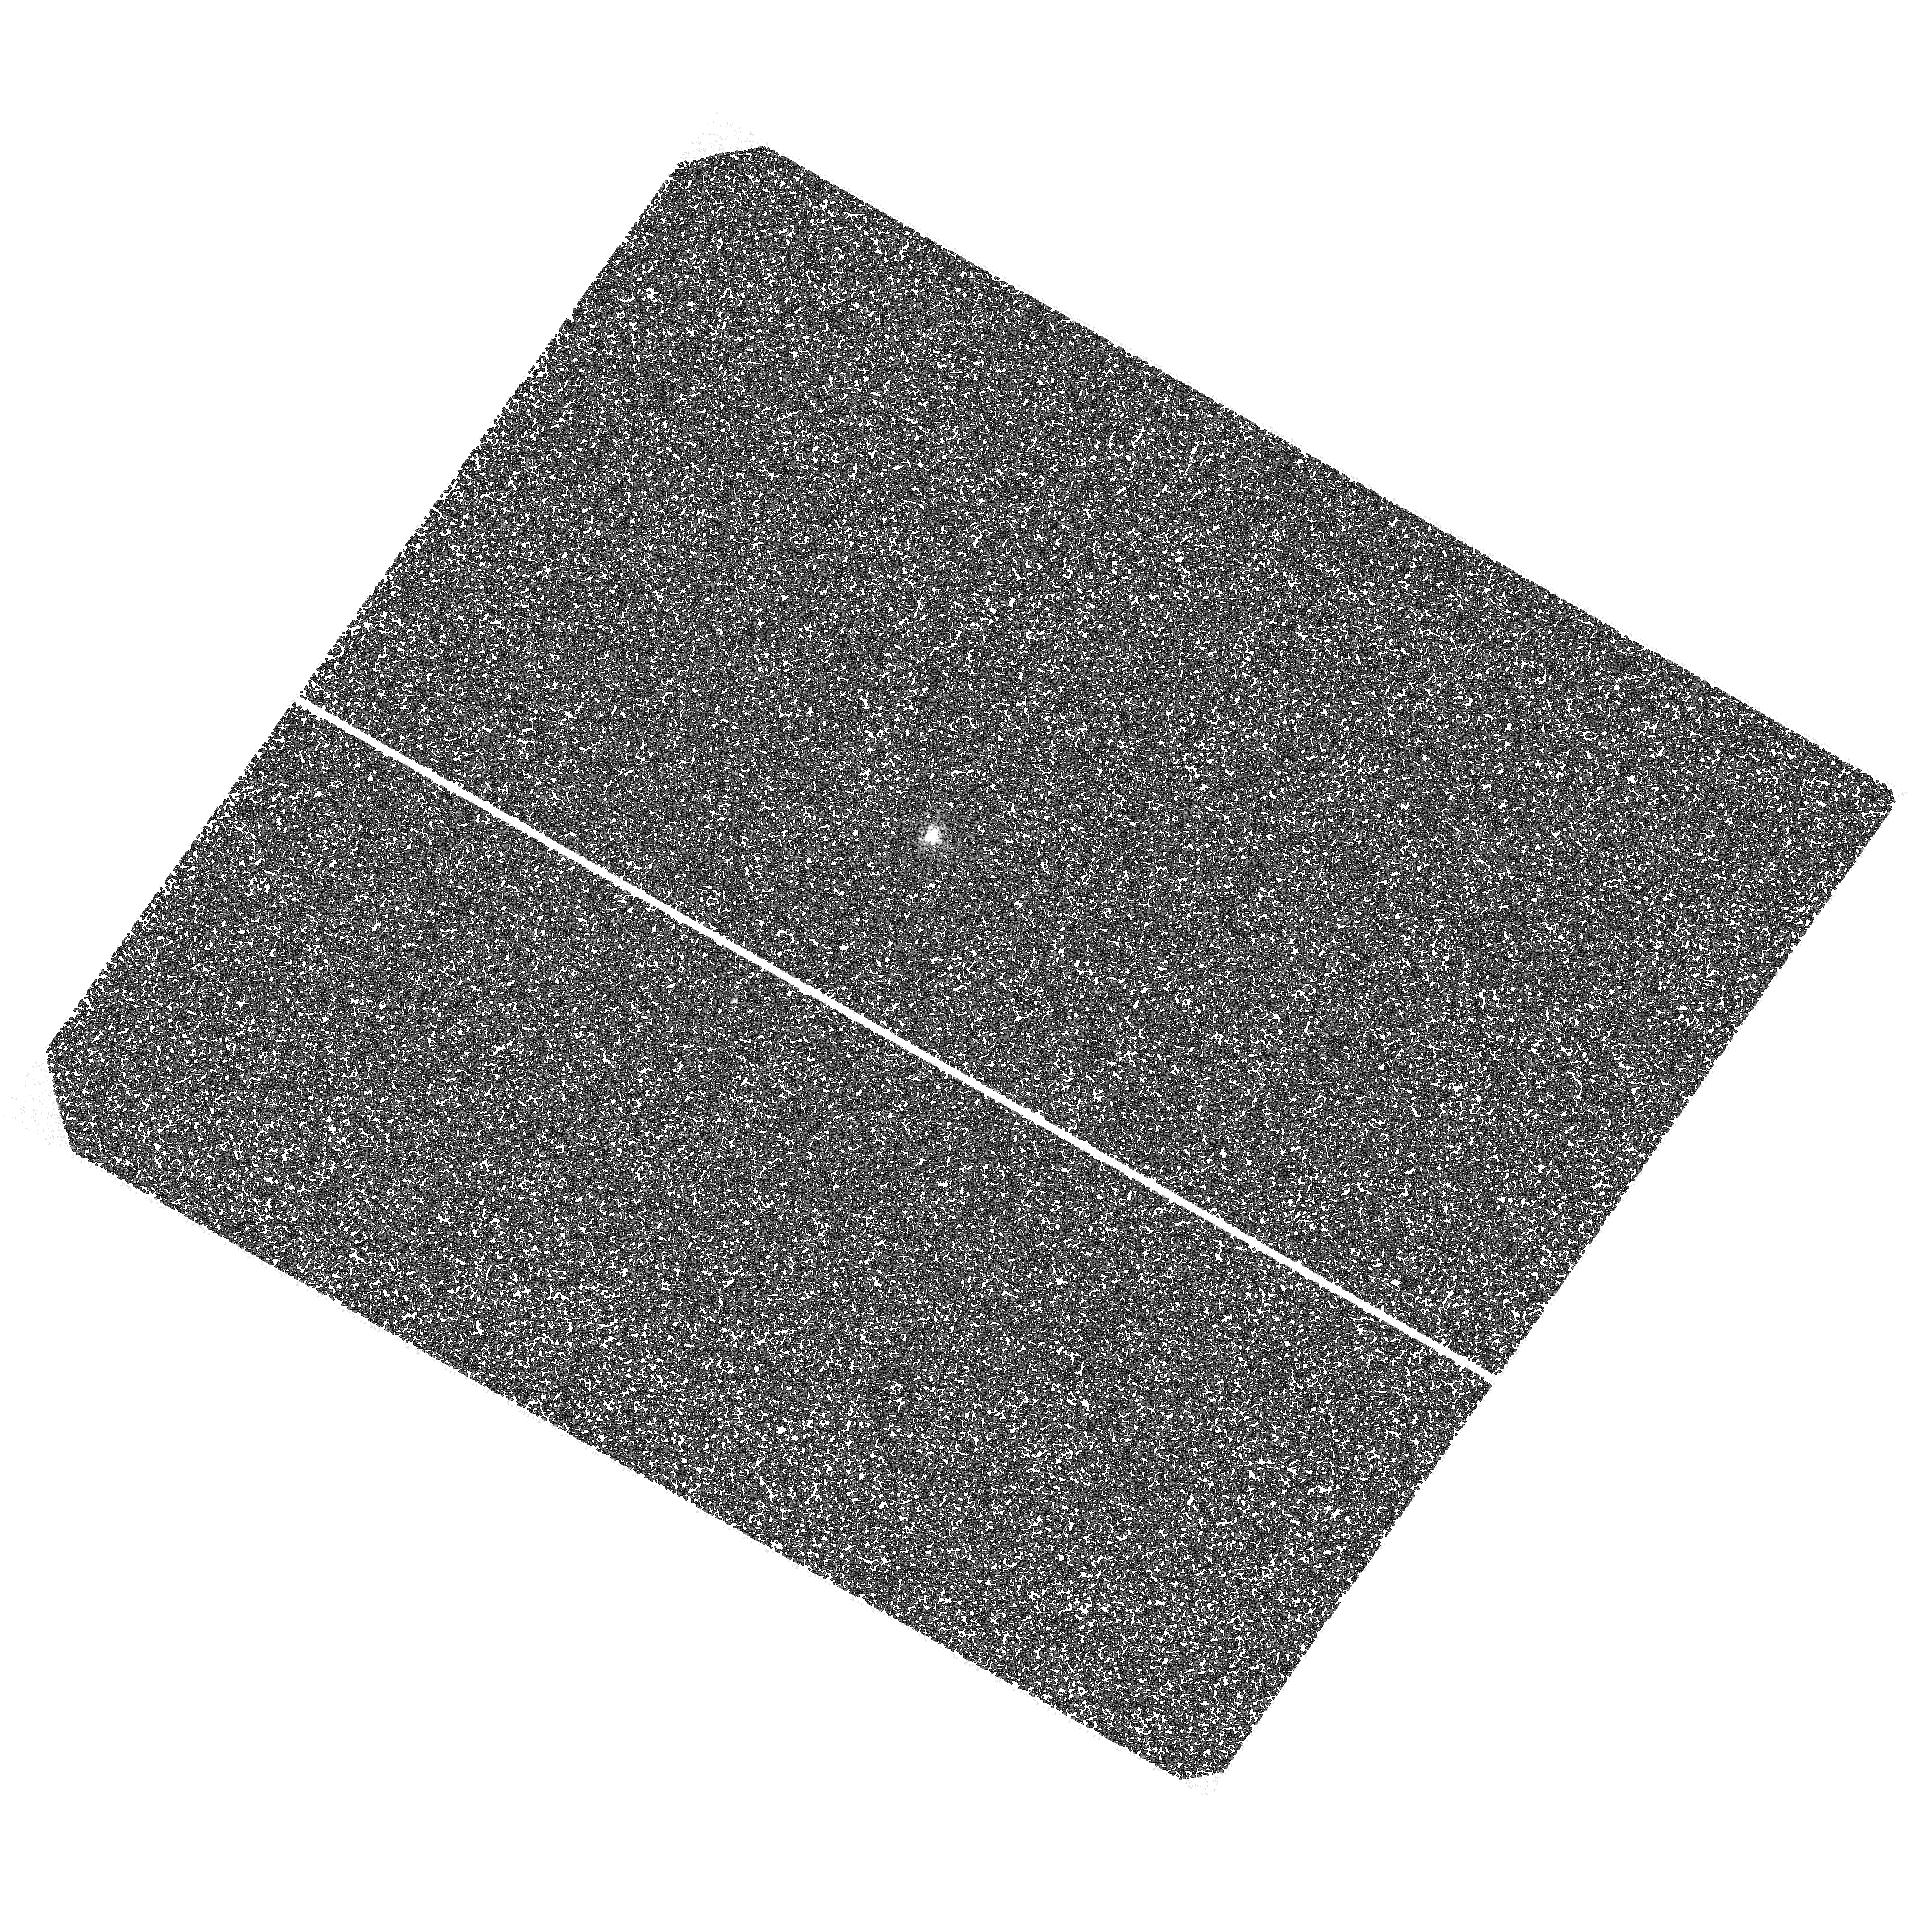
Target: PSR-J0737-3039. Instrument: ACS/SBC. Filter: F125LP. Exposure: 1.5 h. Observation ID: hst_12494_01_acs_sbc_f125lp_jbow01

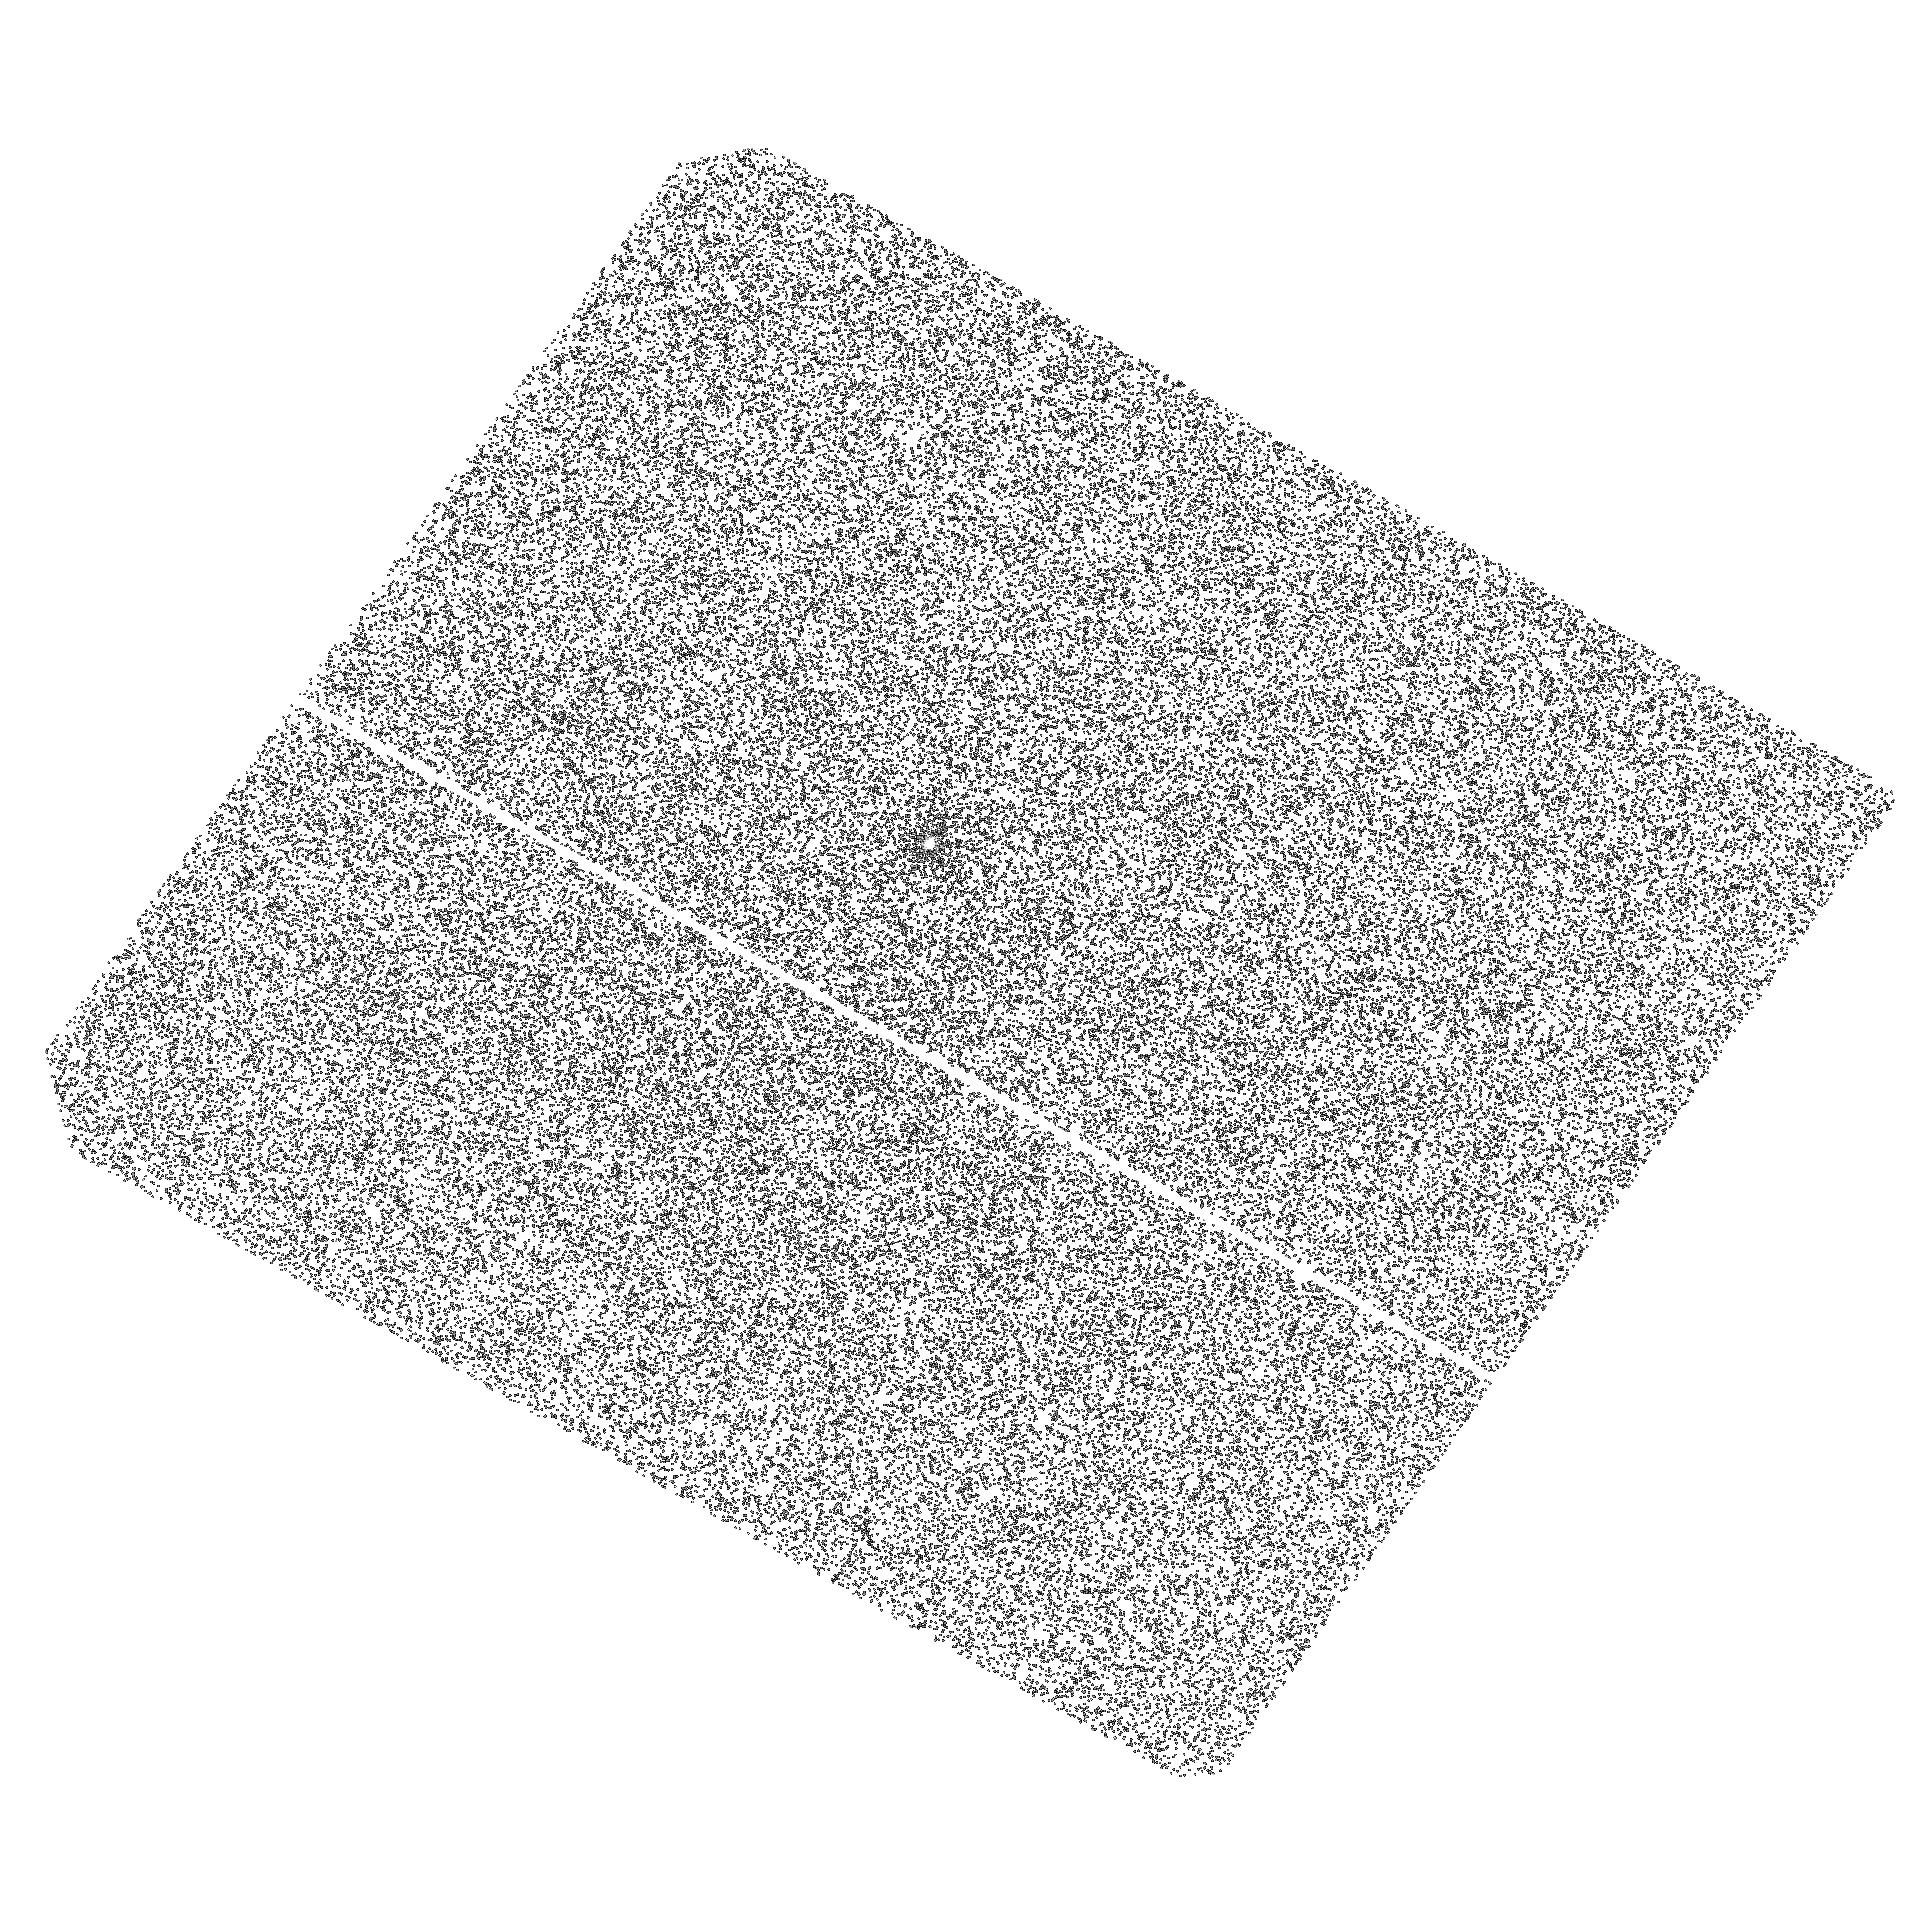
Target: PSR-J0737-3039. Instrument: ACS/SBC. Filter: F140LP. Exposure: 31 min. Observation ID: hst_12494_01_acs_sbc_f140lp_jbow01

Thermal emission from the famous double pulsar J0737-3039 (PI: Durant, Martin)

The unique double neutron star (NS) binary J0737-3039 contains two pulsars of which J0737A is expected to dominate the optical to X-ray spectrum. The two accurate clocks in the system have enabled sensitive tests of General Relativity and precise measurement of the orbital parameters and component masses. X-ray observations, mainly sensitive to a hot (polar cap) emission component, do not constrain the whole NS surface temperature well. There has been no optical/UV detection yet although our analysis shows that magnetospheric component in the optical is already ruled out by the optical limits. This opens up an opportunity to detect thermal emission in the FUV with HST. Even a non-detection, corresponding to a factor of six in temperature below the current limit, would require re-interpretation of the X-ray spectrum and will exclude possible internal re-heating mechanisms. Together with the precise mass determination, the measurement (or the limit on) the NS surface temperature will place stringent constraints on the equation of state for the superdense matter in the NS interior, providing a big scientific return from our short program.